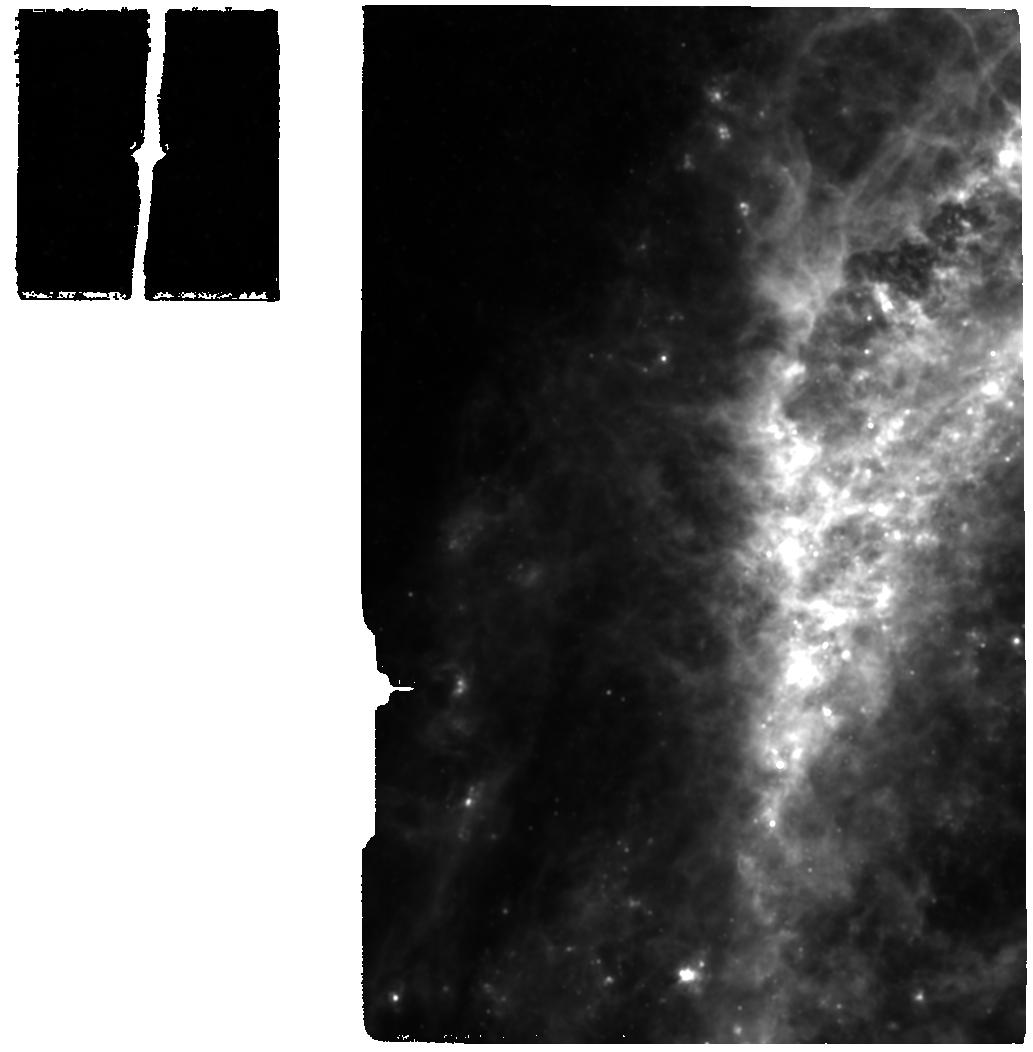
Target: CENA-NUC
Instrument: MIRI
Filter: F1130W
Exposure: 20 min
Observation ID: jw01269-o002_t001_miri_f1130w

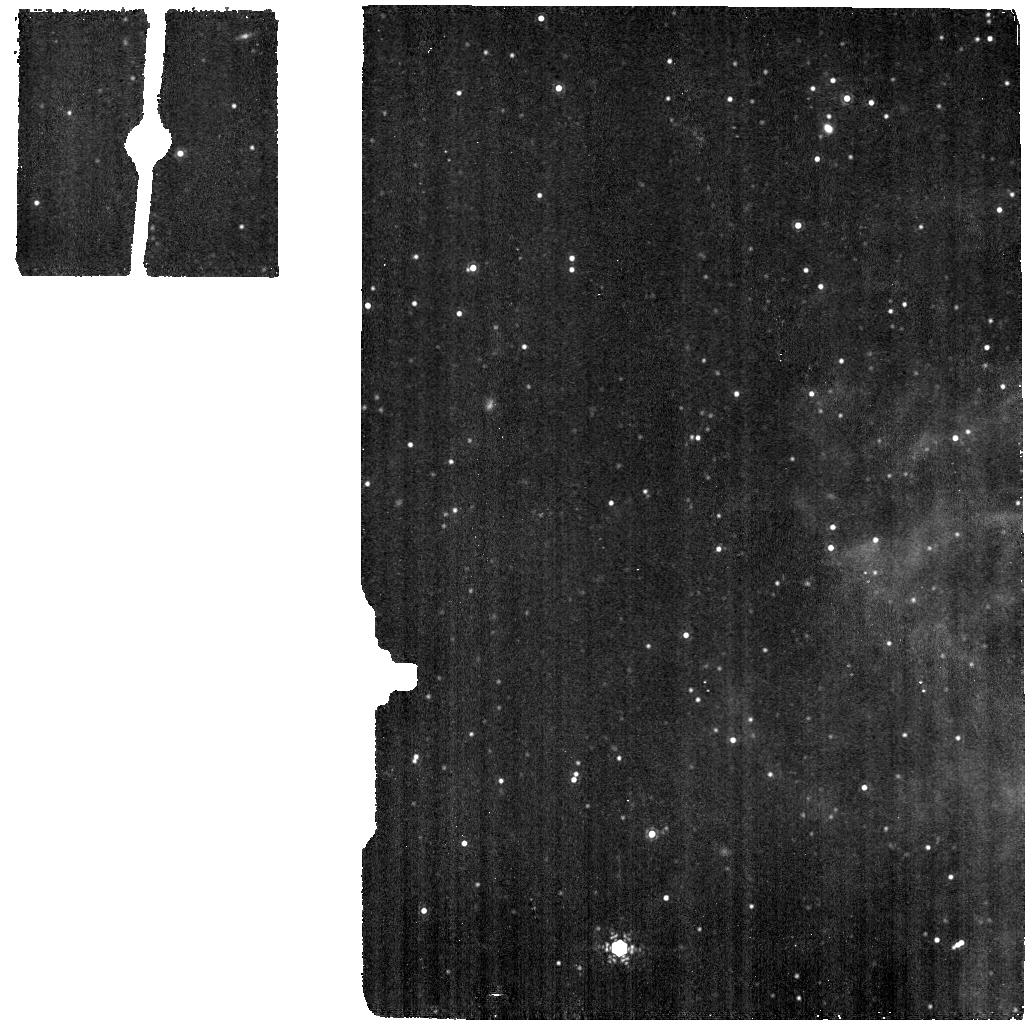
Target: CENA-BACKGR
Instrument: MIRI
Filter: F1130W
Exposure: 5 min
Observation ID: jw01269-o003_t002_miri_f1130w

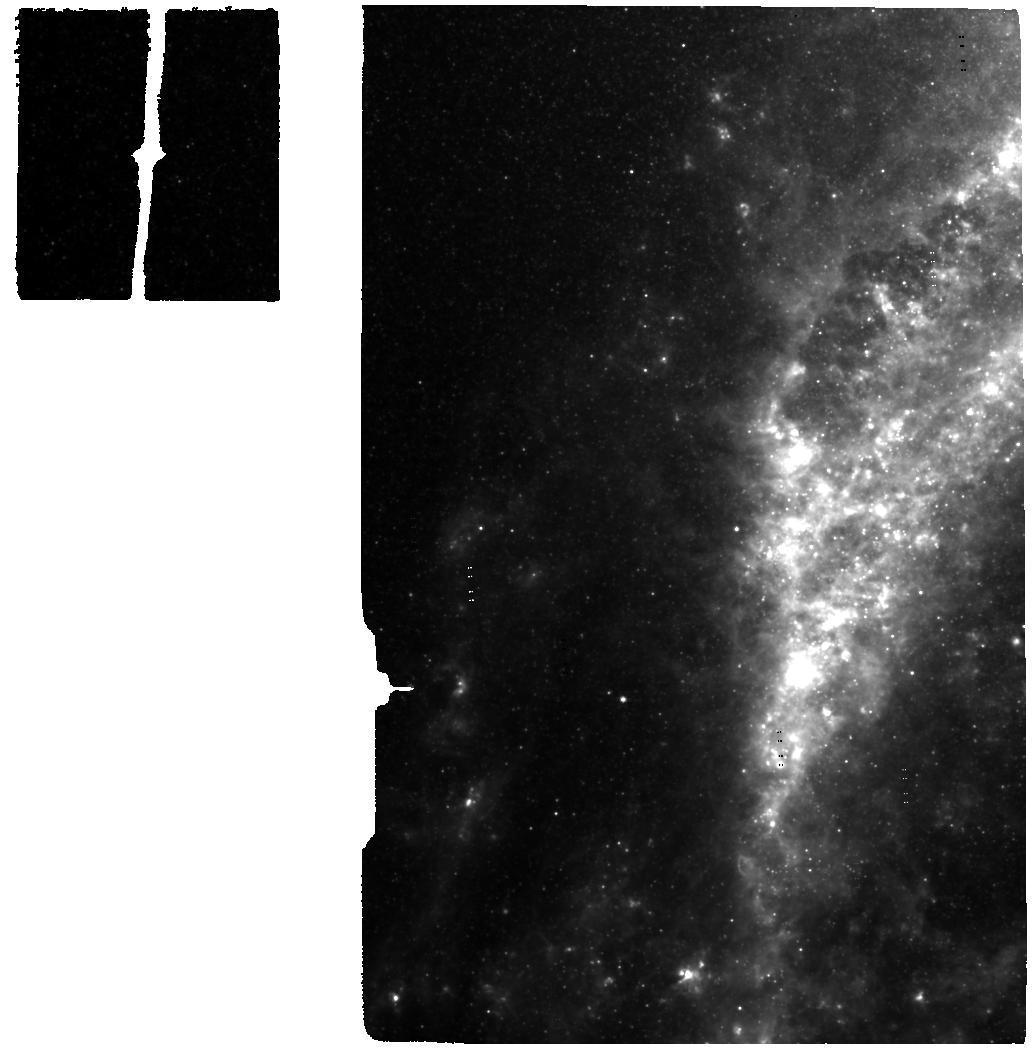
Target: CENA-NUC
Instrument: MIRI
Filter: F560W
Exposure: 20 min
Observation ID: jw01269-o002_t001_miri_f560w

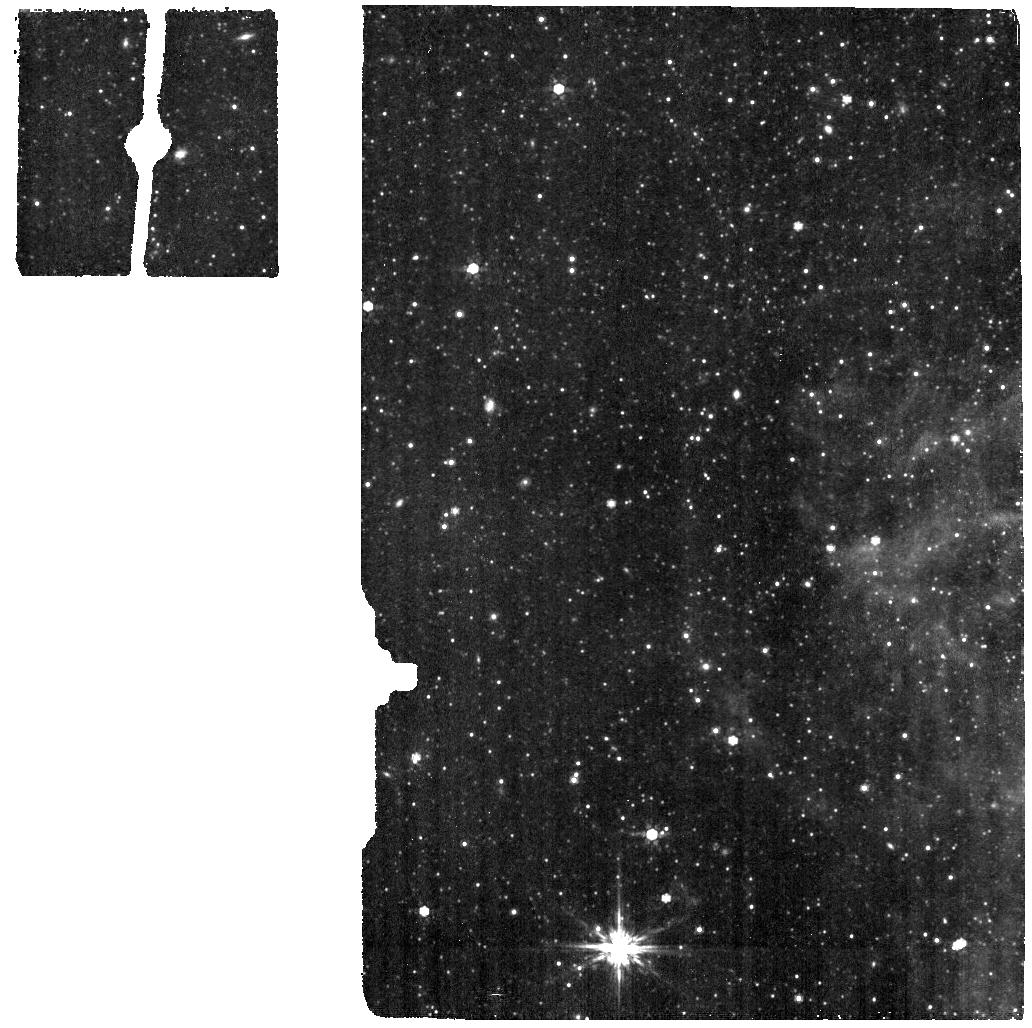
Target: CENA-BACKGR
Instrument: MIRI
Filter: F770W
Exposure: 5 min
Observation ID: jw01269-o003_t002_miri_f770w

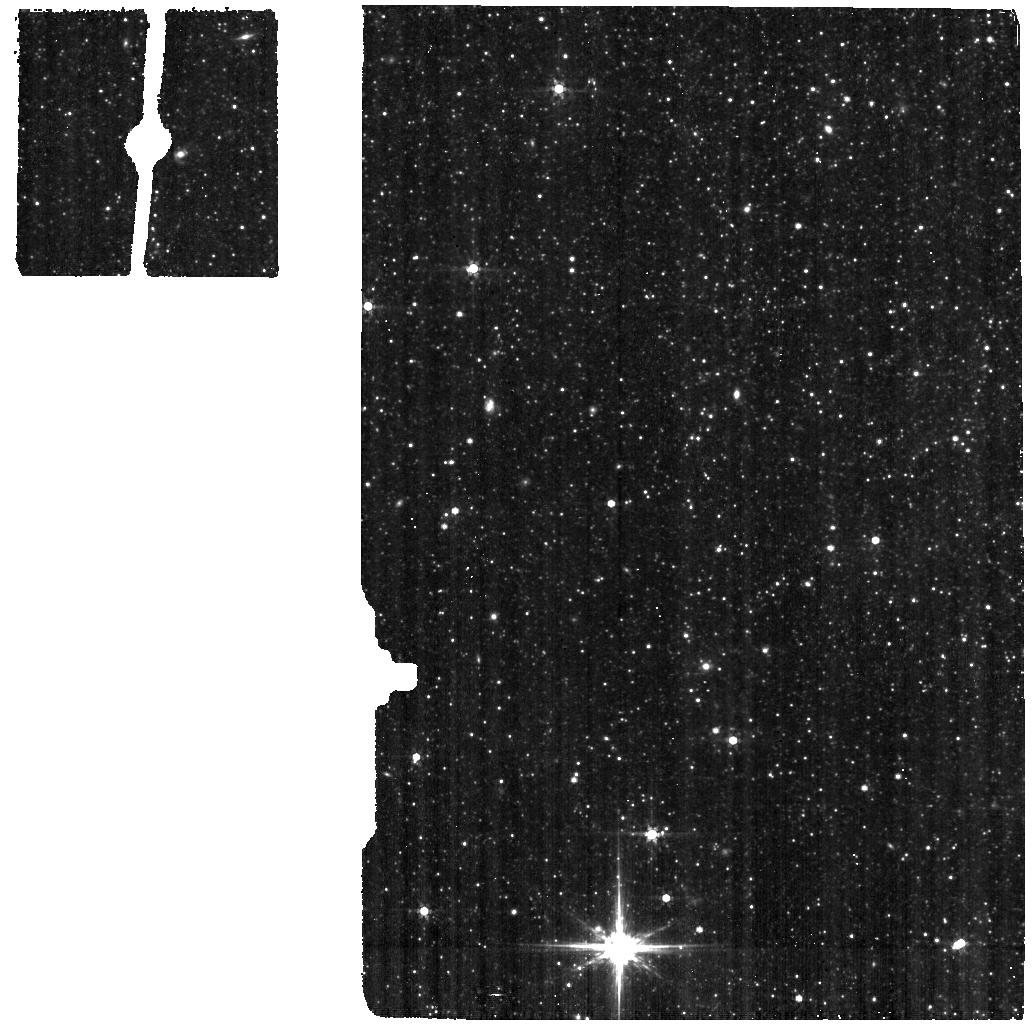
Target: CENA-BACKGR
Instrument: MIRI
Filter: F560W
Exposure: 5 min
Observation ID: jw01269-o003_t002_miri_f560w

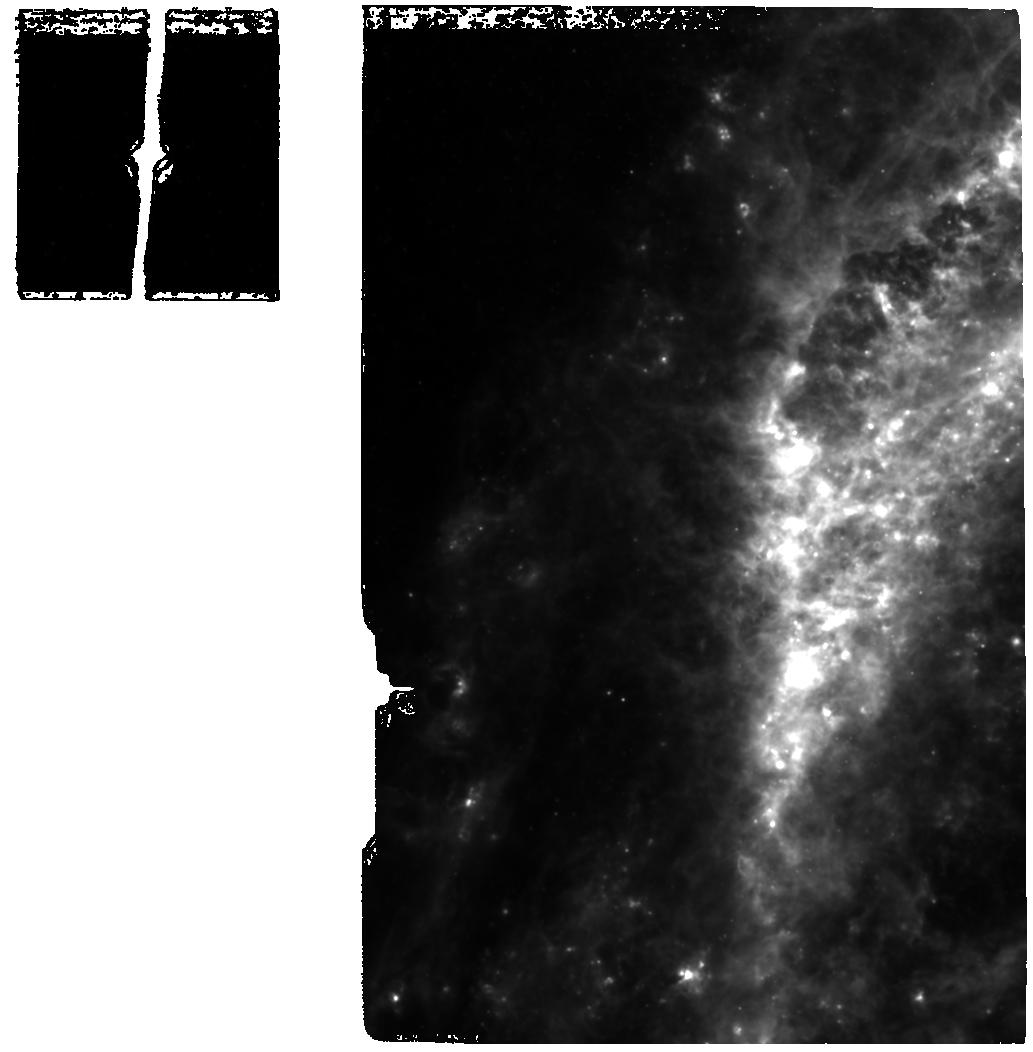
Target: CENA-NUC
Instrument: MIRI
Filter: F770W
Exposure: 20 min
Observation ID: jw01269-o002_t001_miri_f770w

NIRSpec Observations of Centaurus-A: a GTO program proposal (PI: Luetzgendorf, Nora)

At less than 4 Mpc distance the radio galaxy NGC 5128 (Centaurus A) is the prime example to study the supermassive black hole and its influence on the environment in great detail. This peculiar, edge-on elliptical galaxy is well known by its dust lane, wrapped disk and powerful jets and lobes that extend quite far our of the central region. Furthermore it is the closest radio galaxy and a perfect example of the need of multi-wavelength observations to properly understand the underlying physical processes at play in galaxies. OBS ID: FERRUIT_4520 NIRSpec IFU CenA_nuc WRIGHT_7507 MIRI MRS Cen A_Nuc WRIGHT_7508 MIRI MRS Cen A_bg